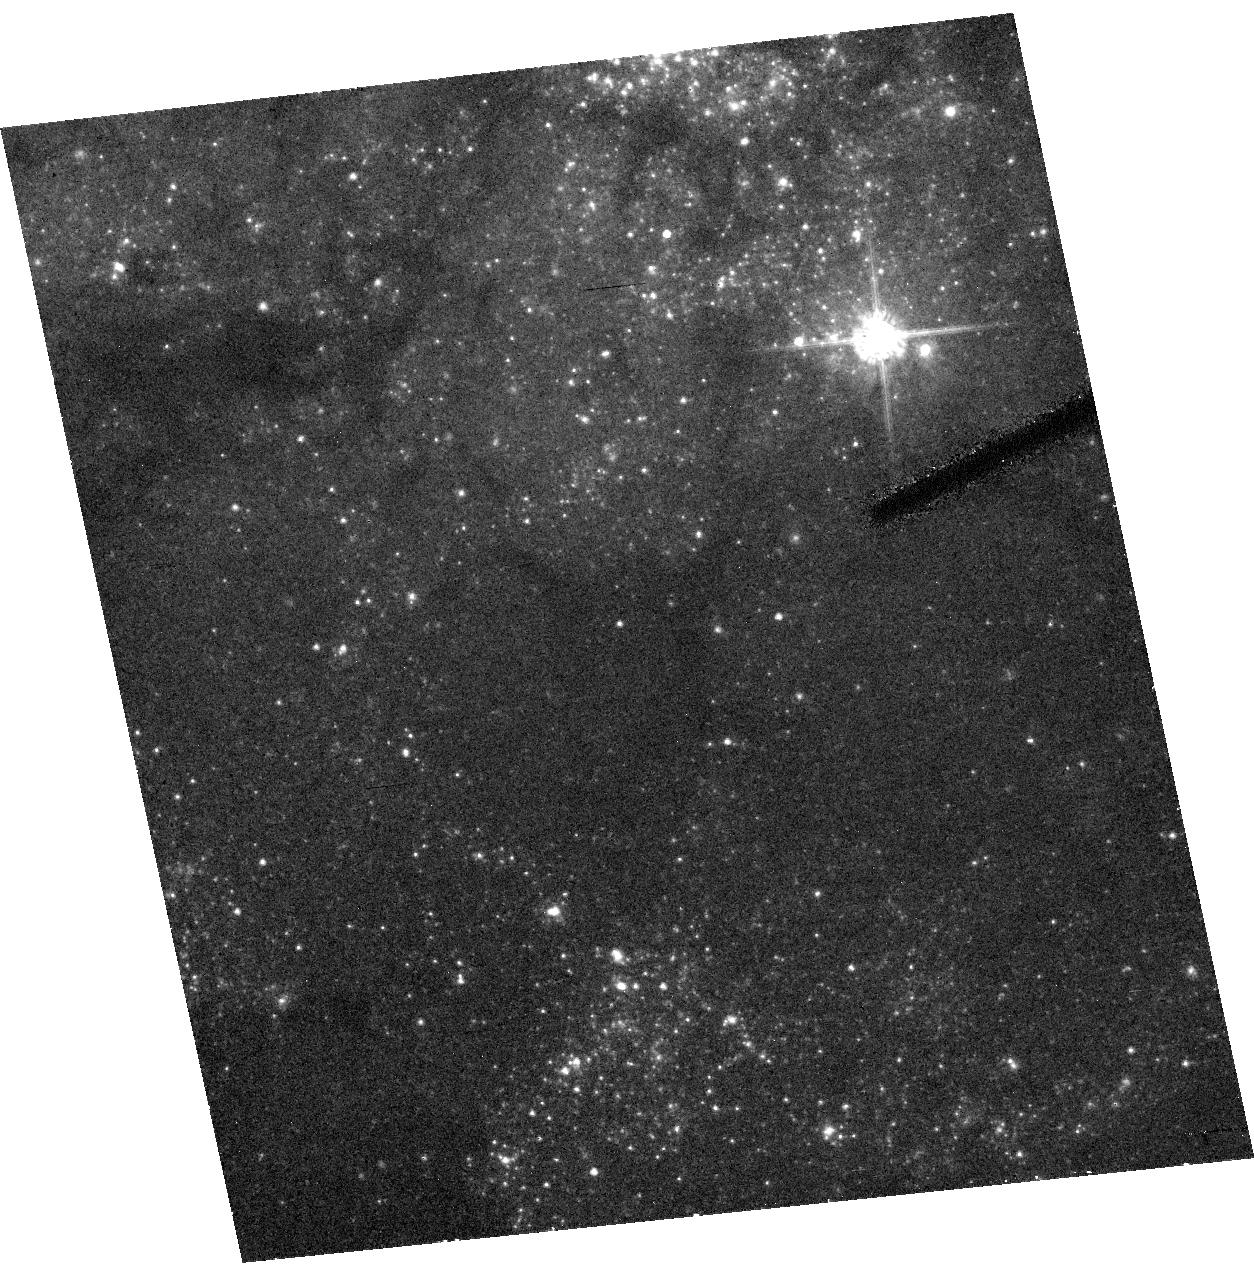
Target: SN2005CS. Instrument: ACS/HRC. Filter: F555W. Exposure: 32 min. Observation ID: hst_10498_01_acs_hrc_f555w_j9ar01

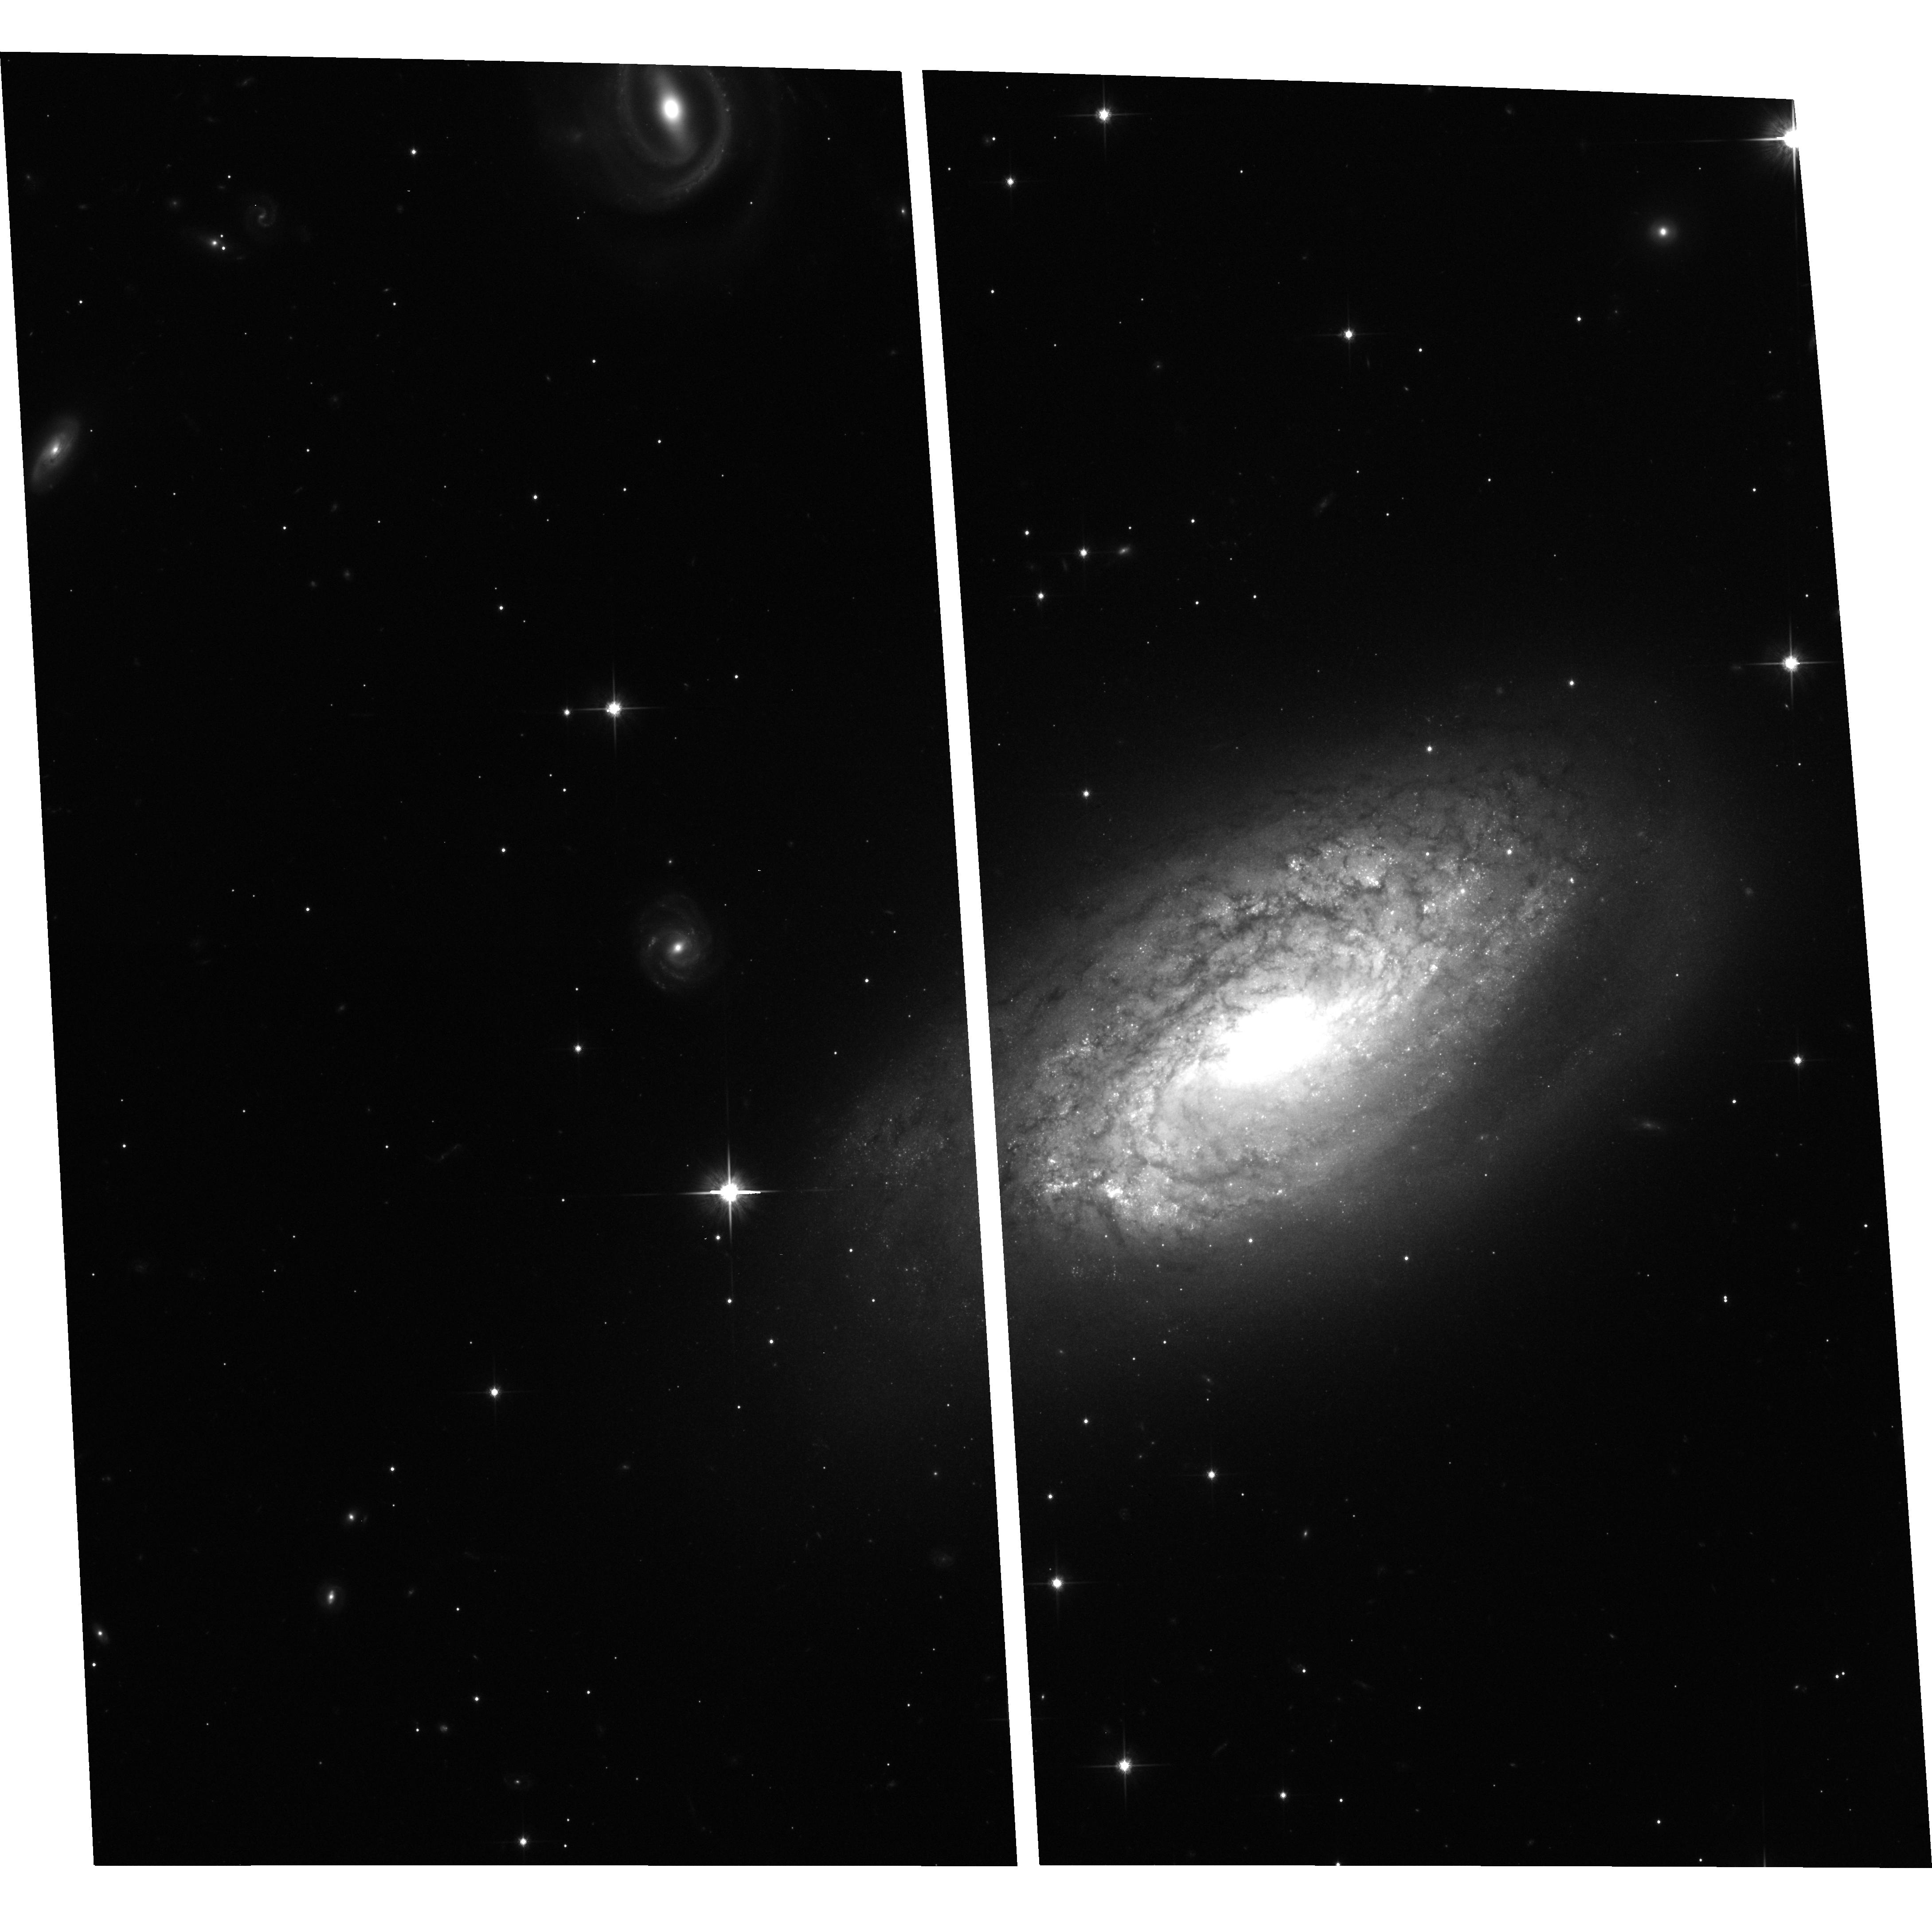
Target: SN2006BC. Instrument: ACS/WFC. Filter: F814W. Exposure: 27 min. Observation ID: hst_10498_02_acs_wfc_f814w_j9ar02

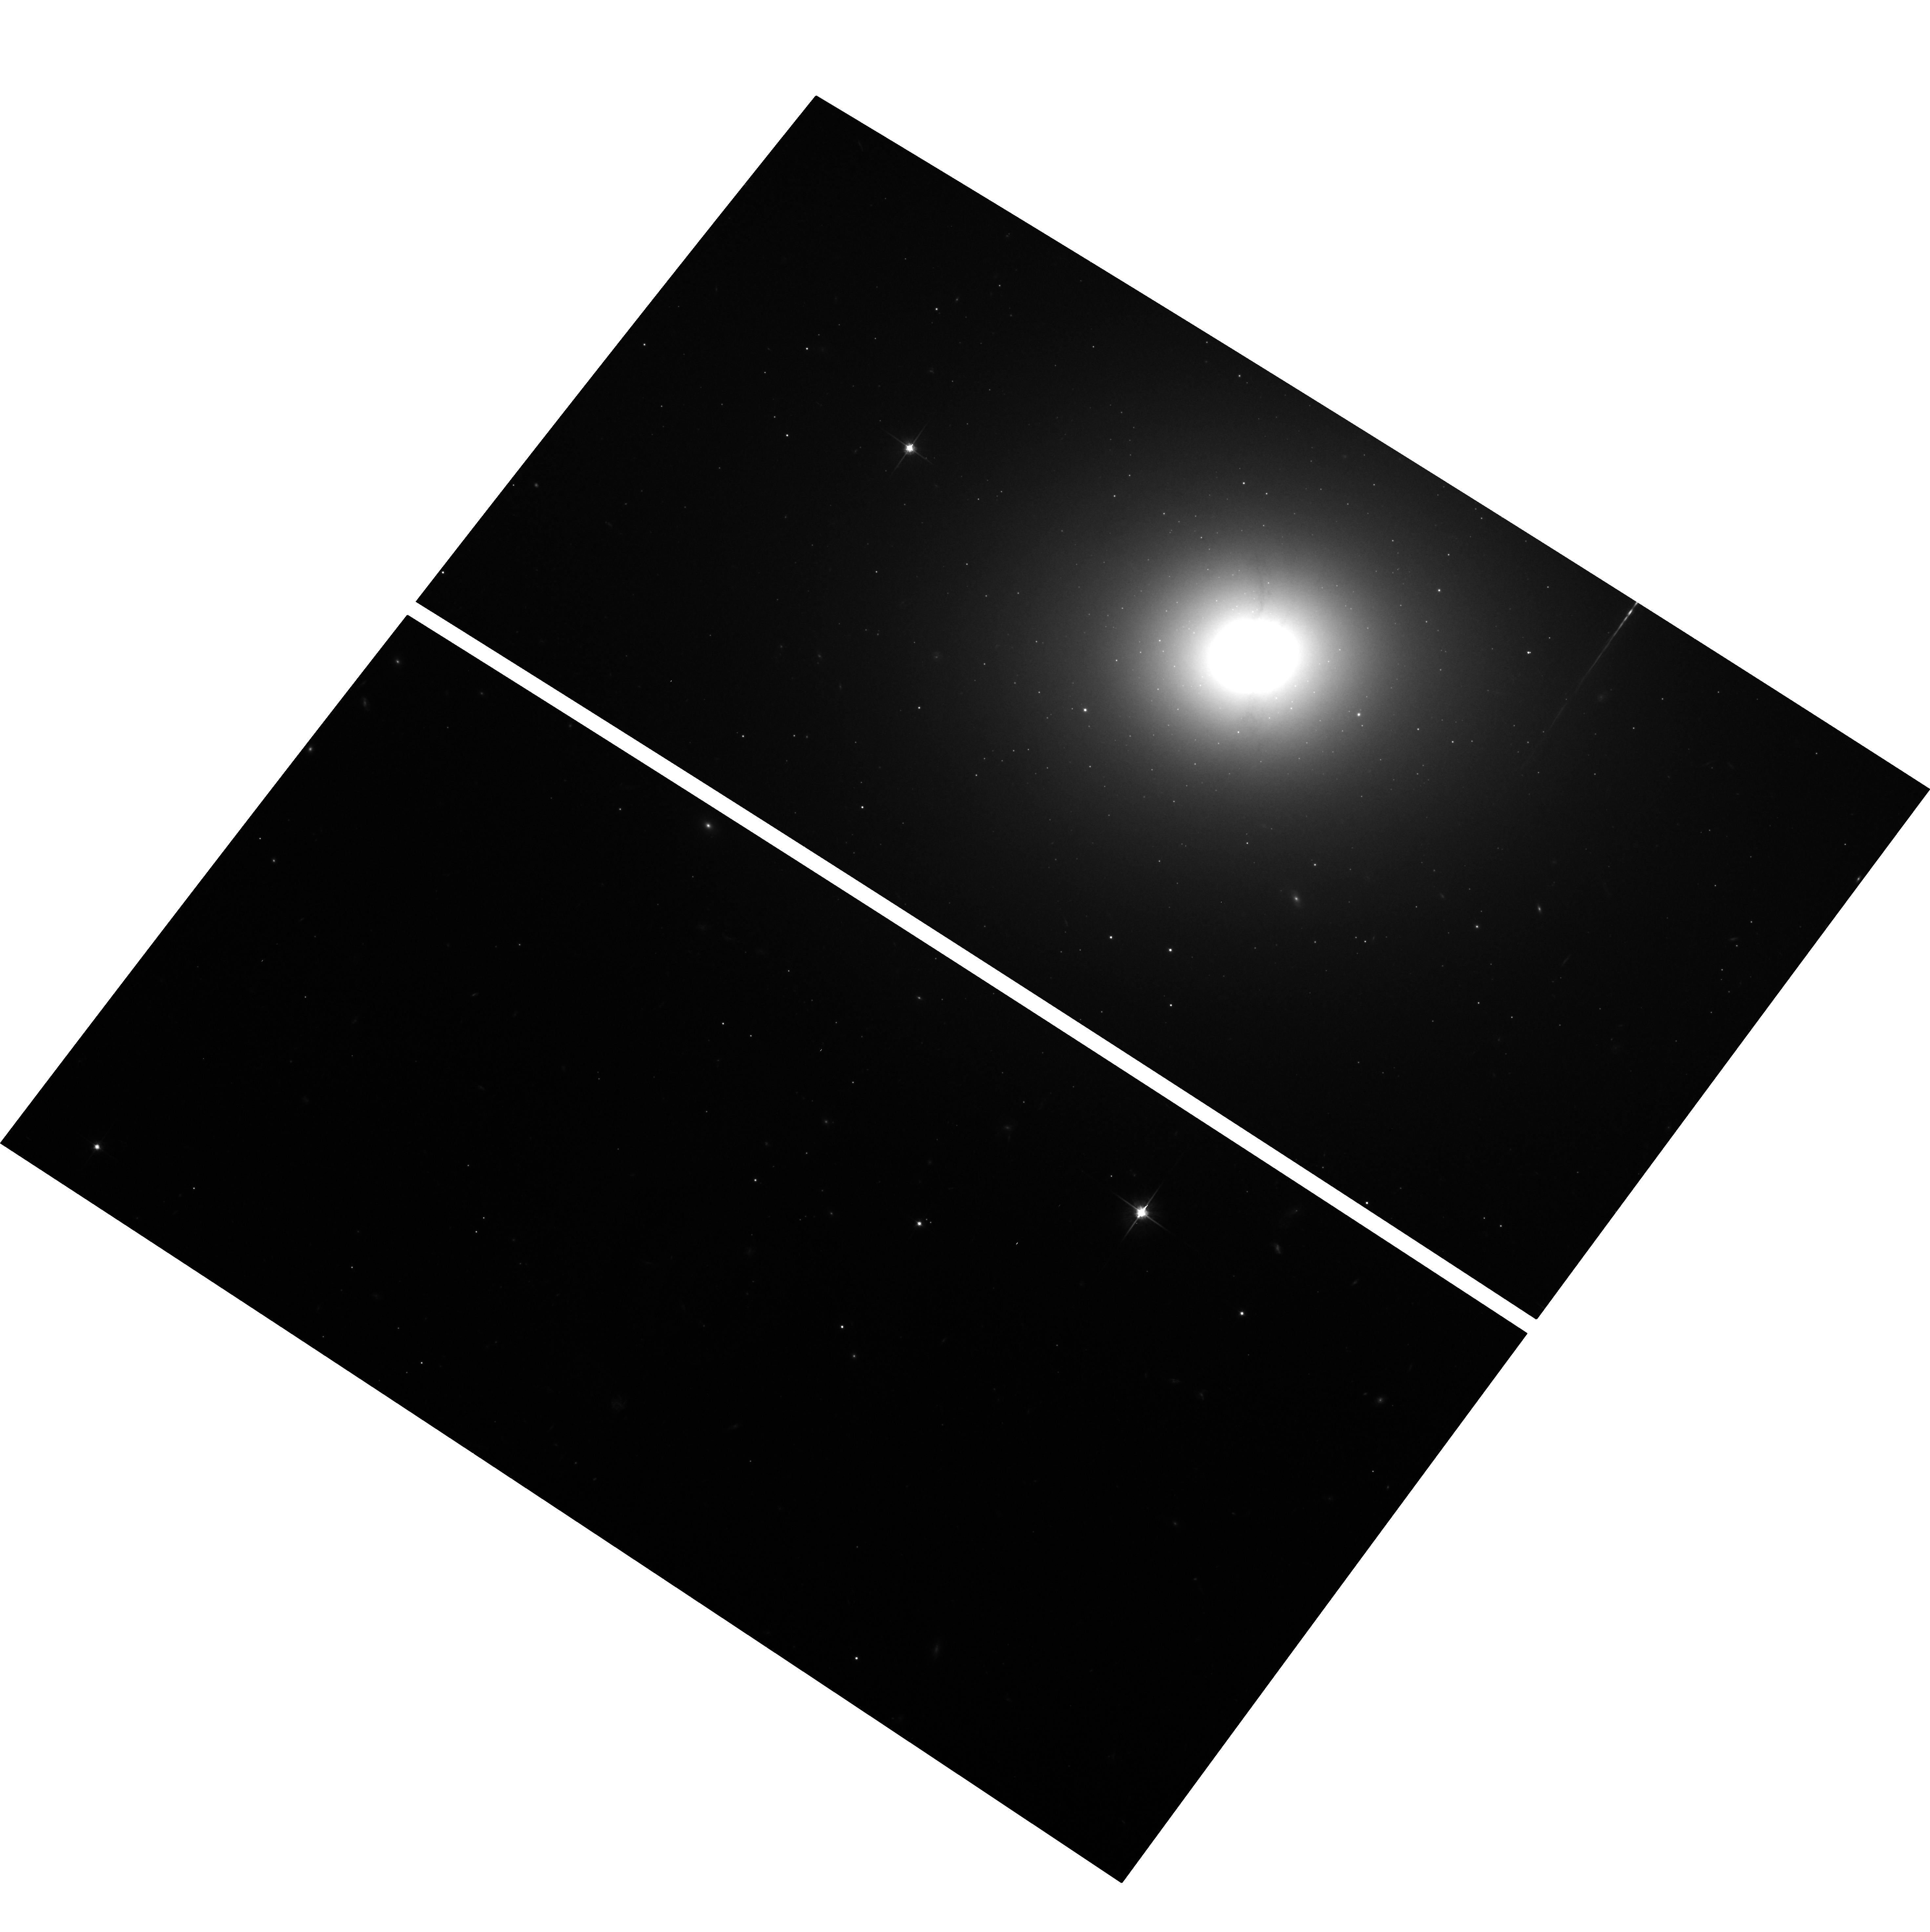
Target: SN2005CZ. Instrument: ACS/WFC. Filter: F814W. Exposure: 27 min. Observation ID: hst_10498_03_acs_wfc_f814w_j9ar03

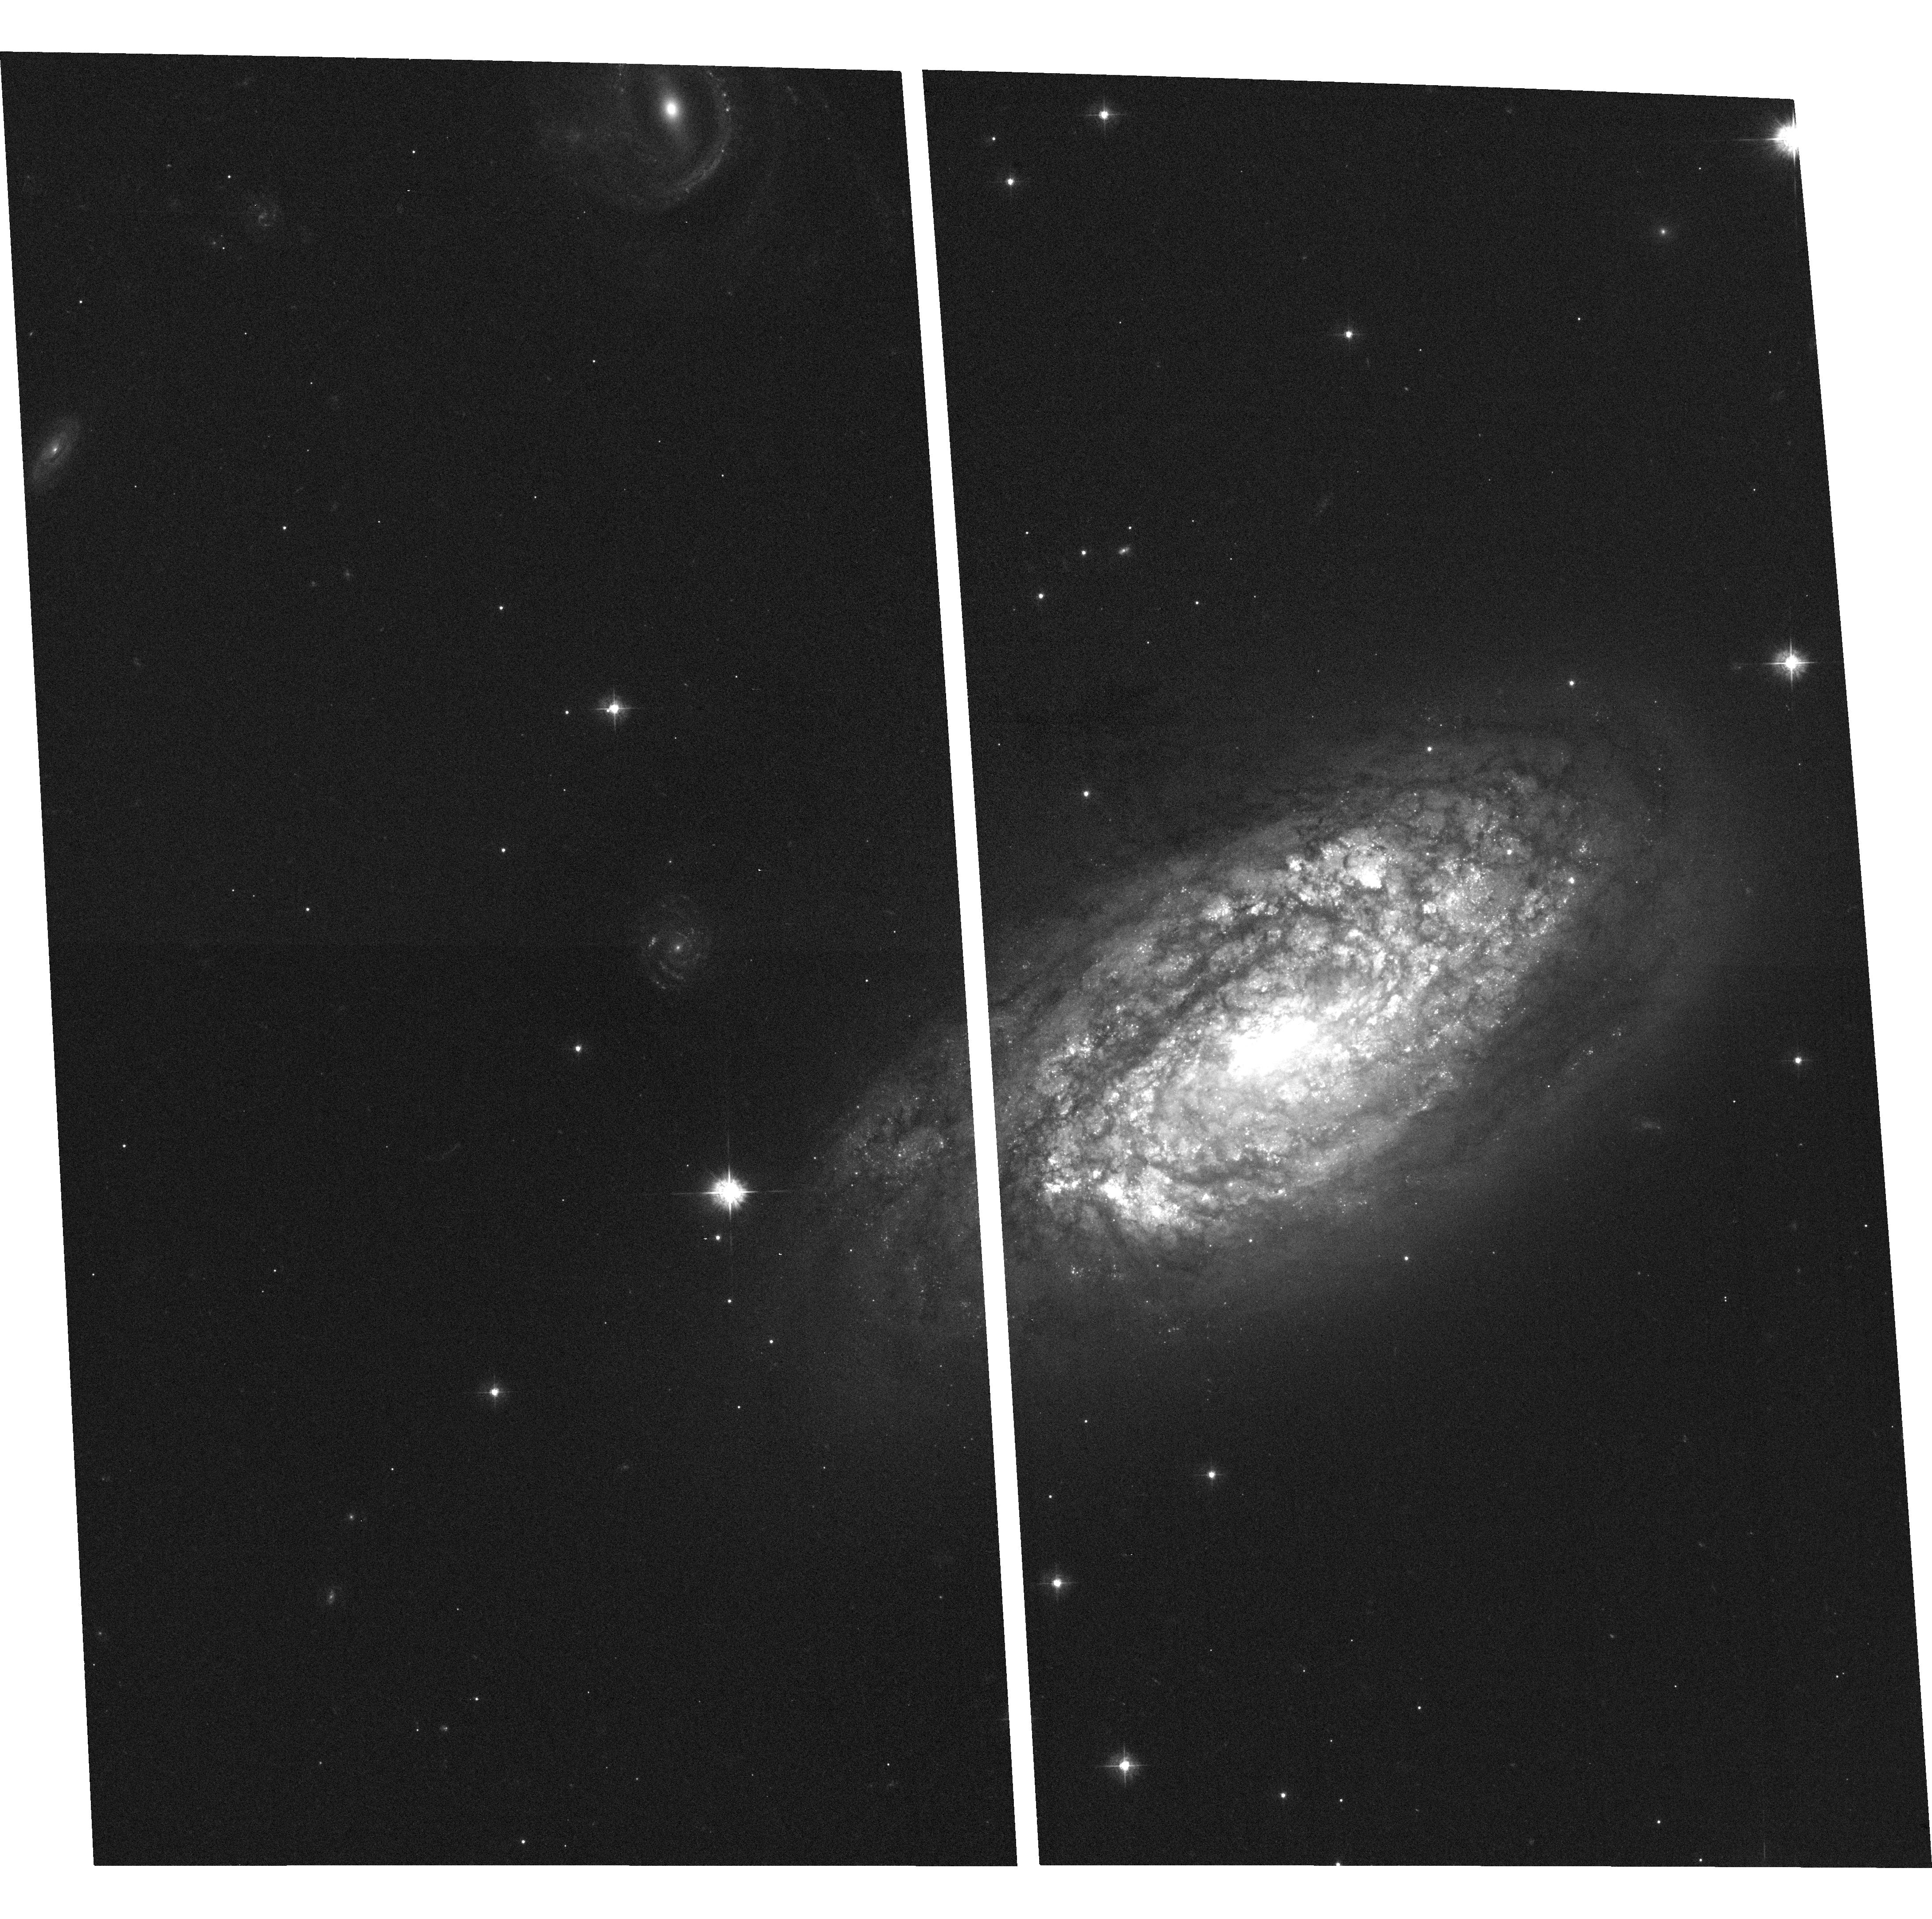
Target: SN2006BC. Instrument: ACS/WFC. Filter: F435W. Exposure: 23 min. Observation ID: hst_10498_02_acs_wfc_f435w_j9ar02

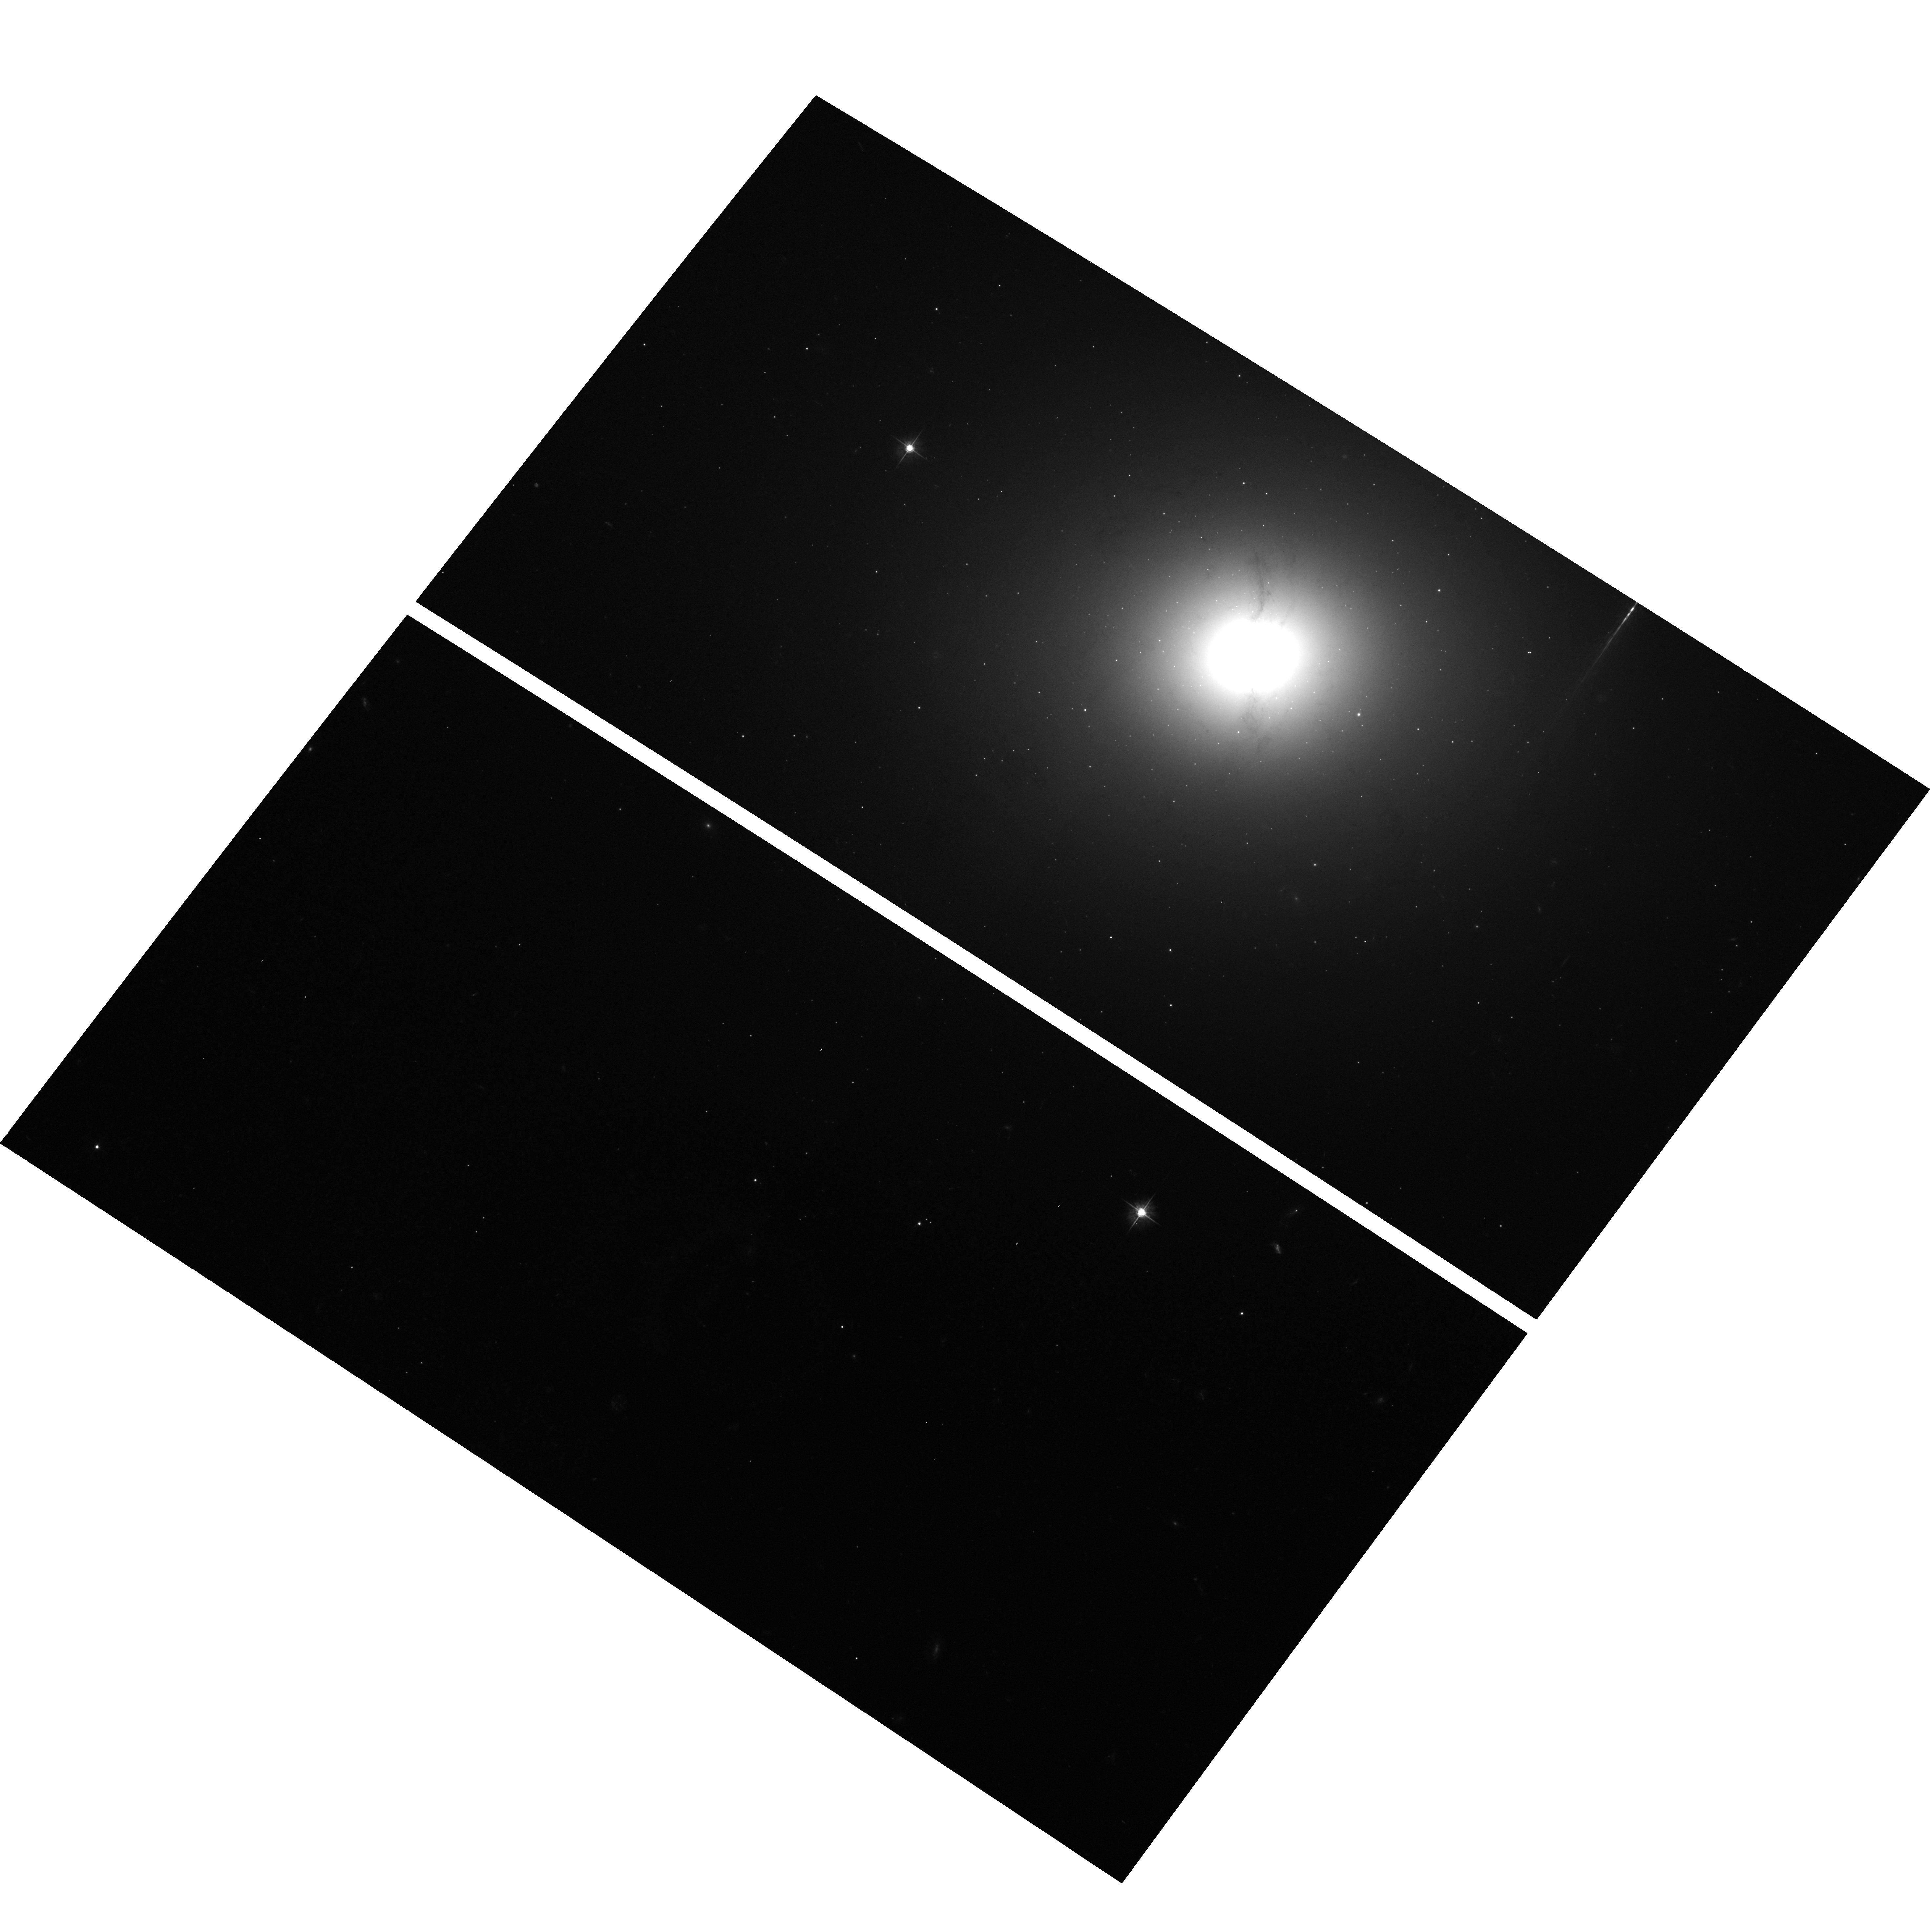
Target: SN2005CZ. Instrument: ACS/WFC. Filter: F555W. Exposure: 25 min. Observation ID: hst_10498_03_acs_wfc_f555w_j9ar03

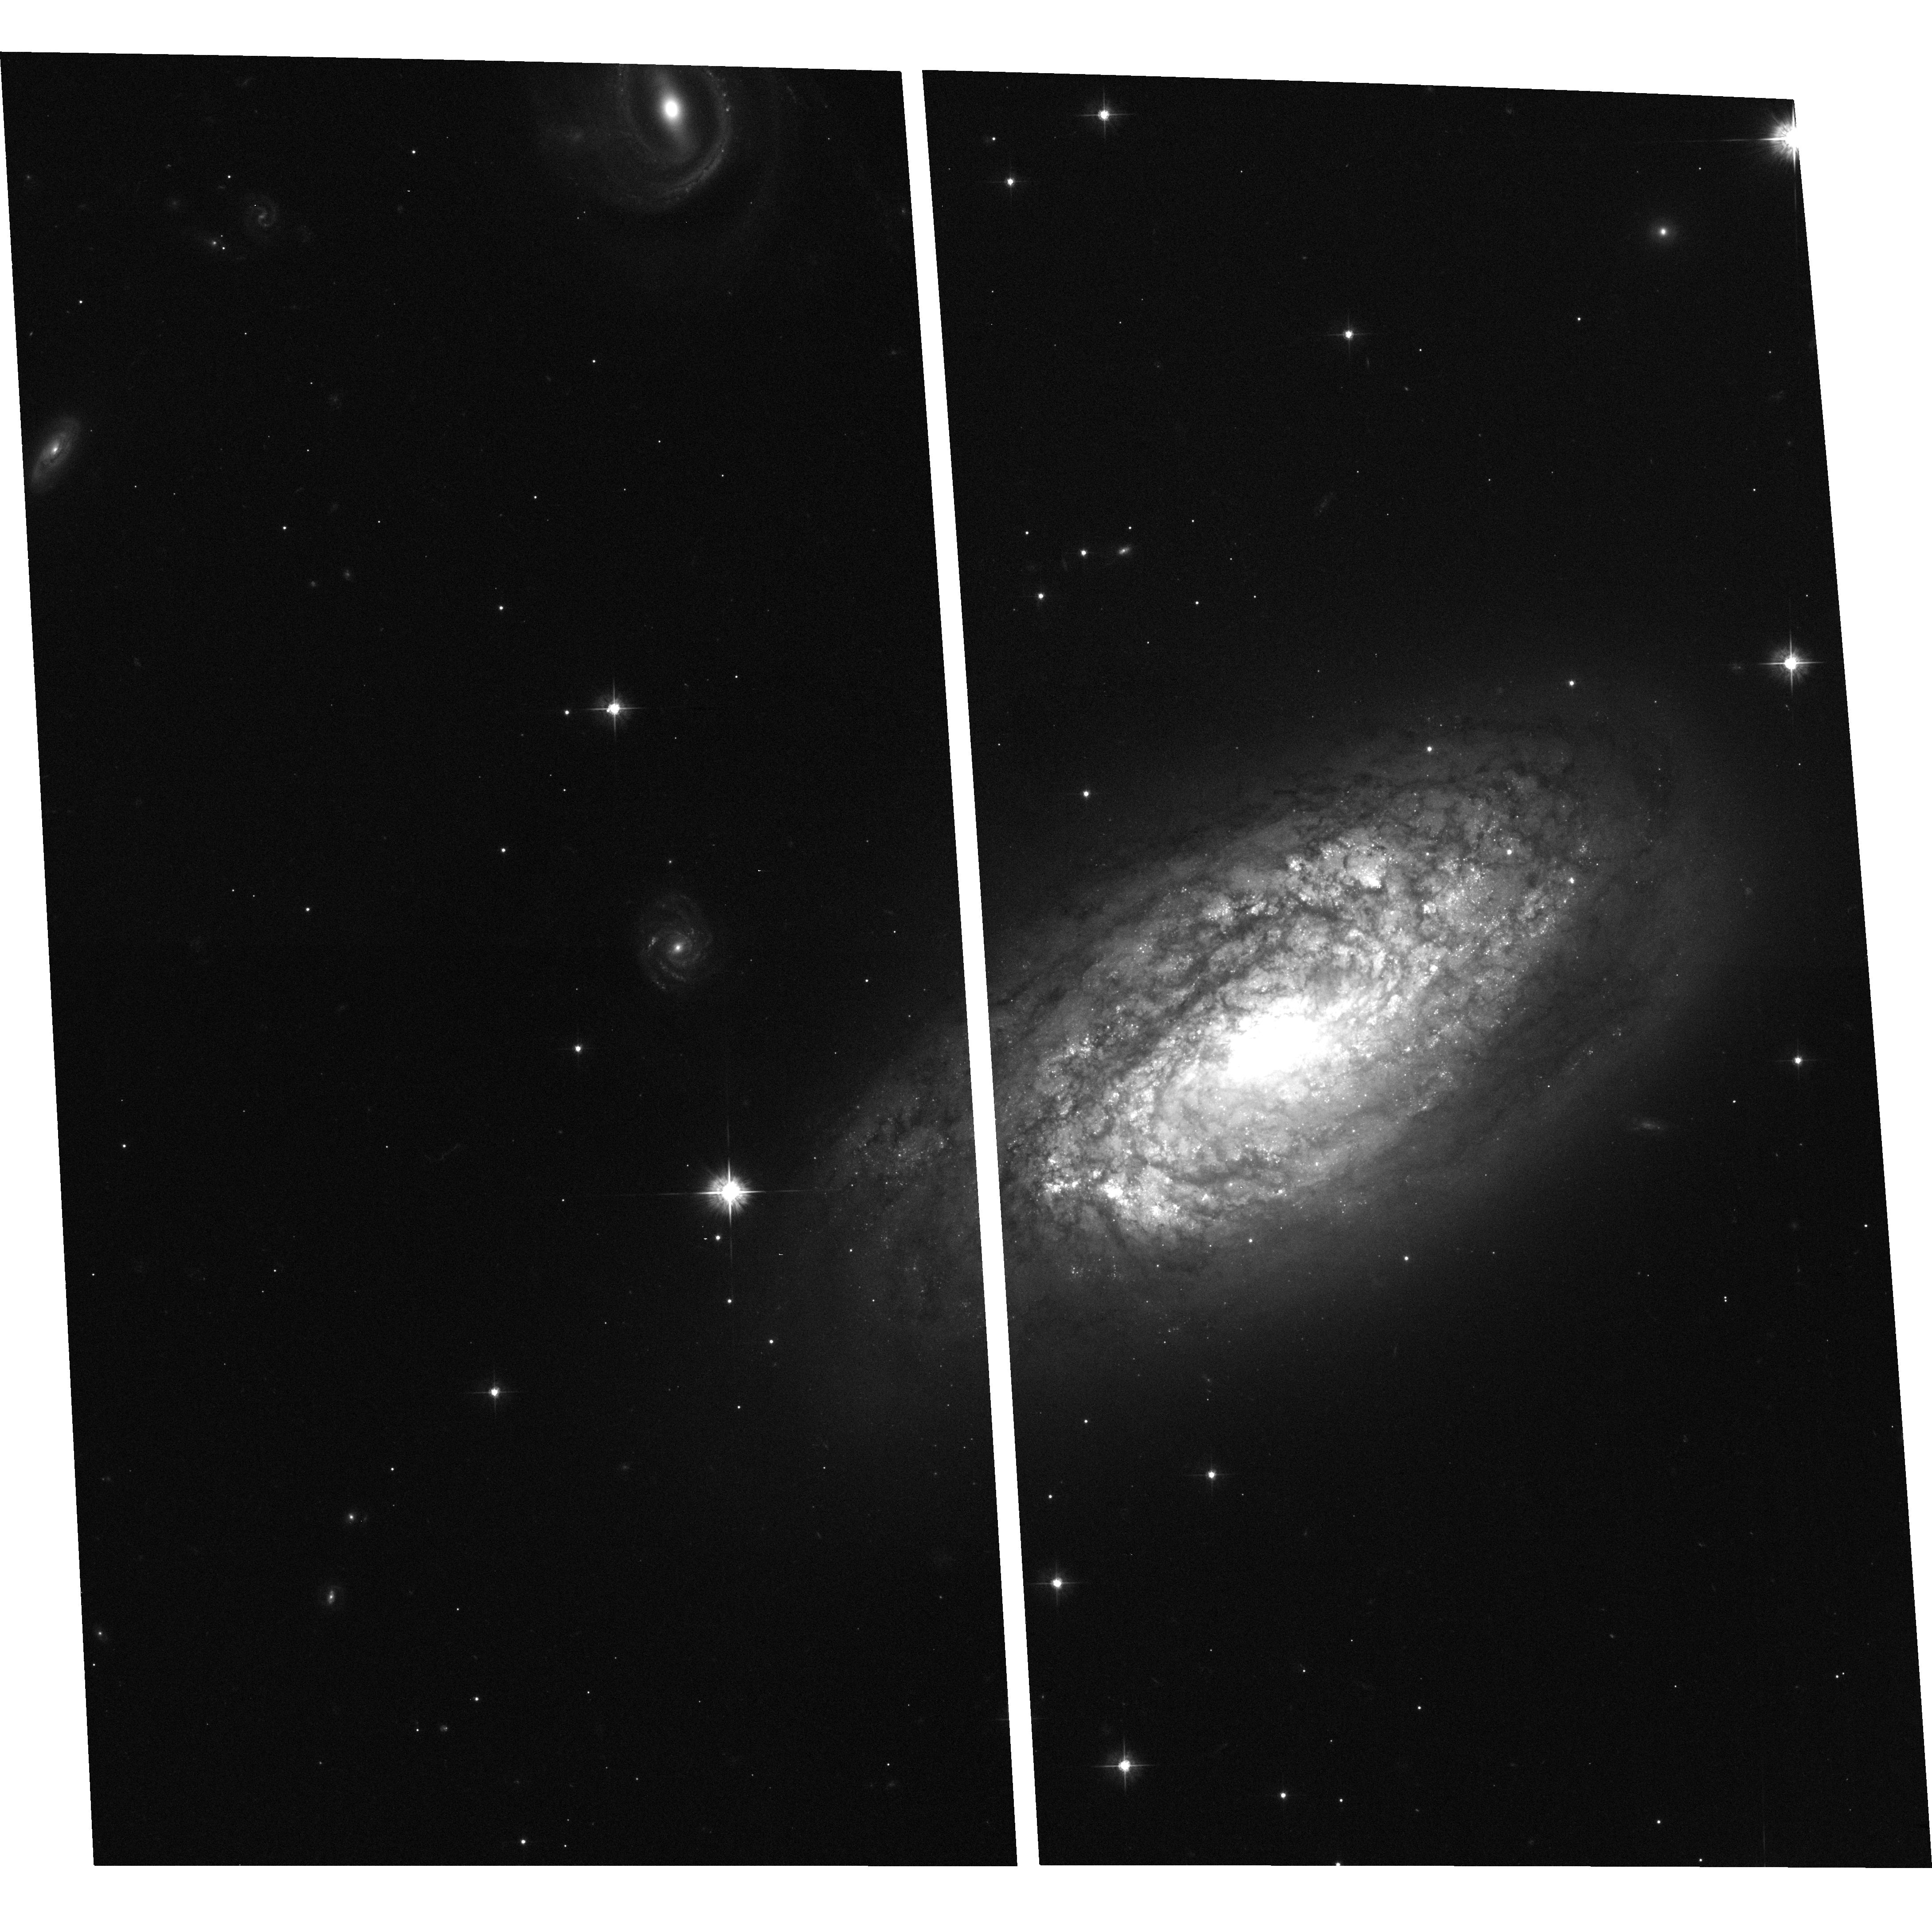
Target: SN2006BC. Instrument: ACS/WFC. Filter: F555W. Exposure: 25 min. Observation ID: hst_10498_02_acs_wfc_f555w_j9ar02

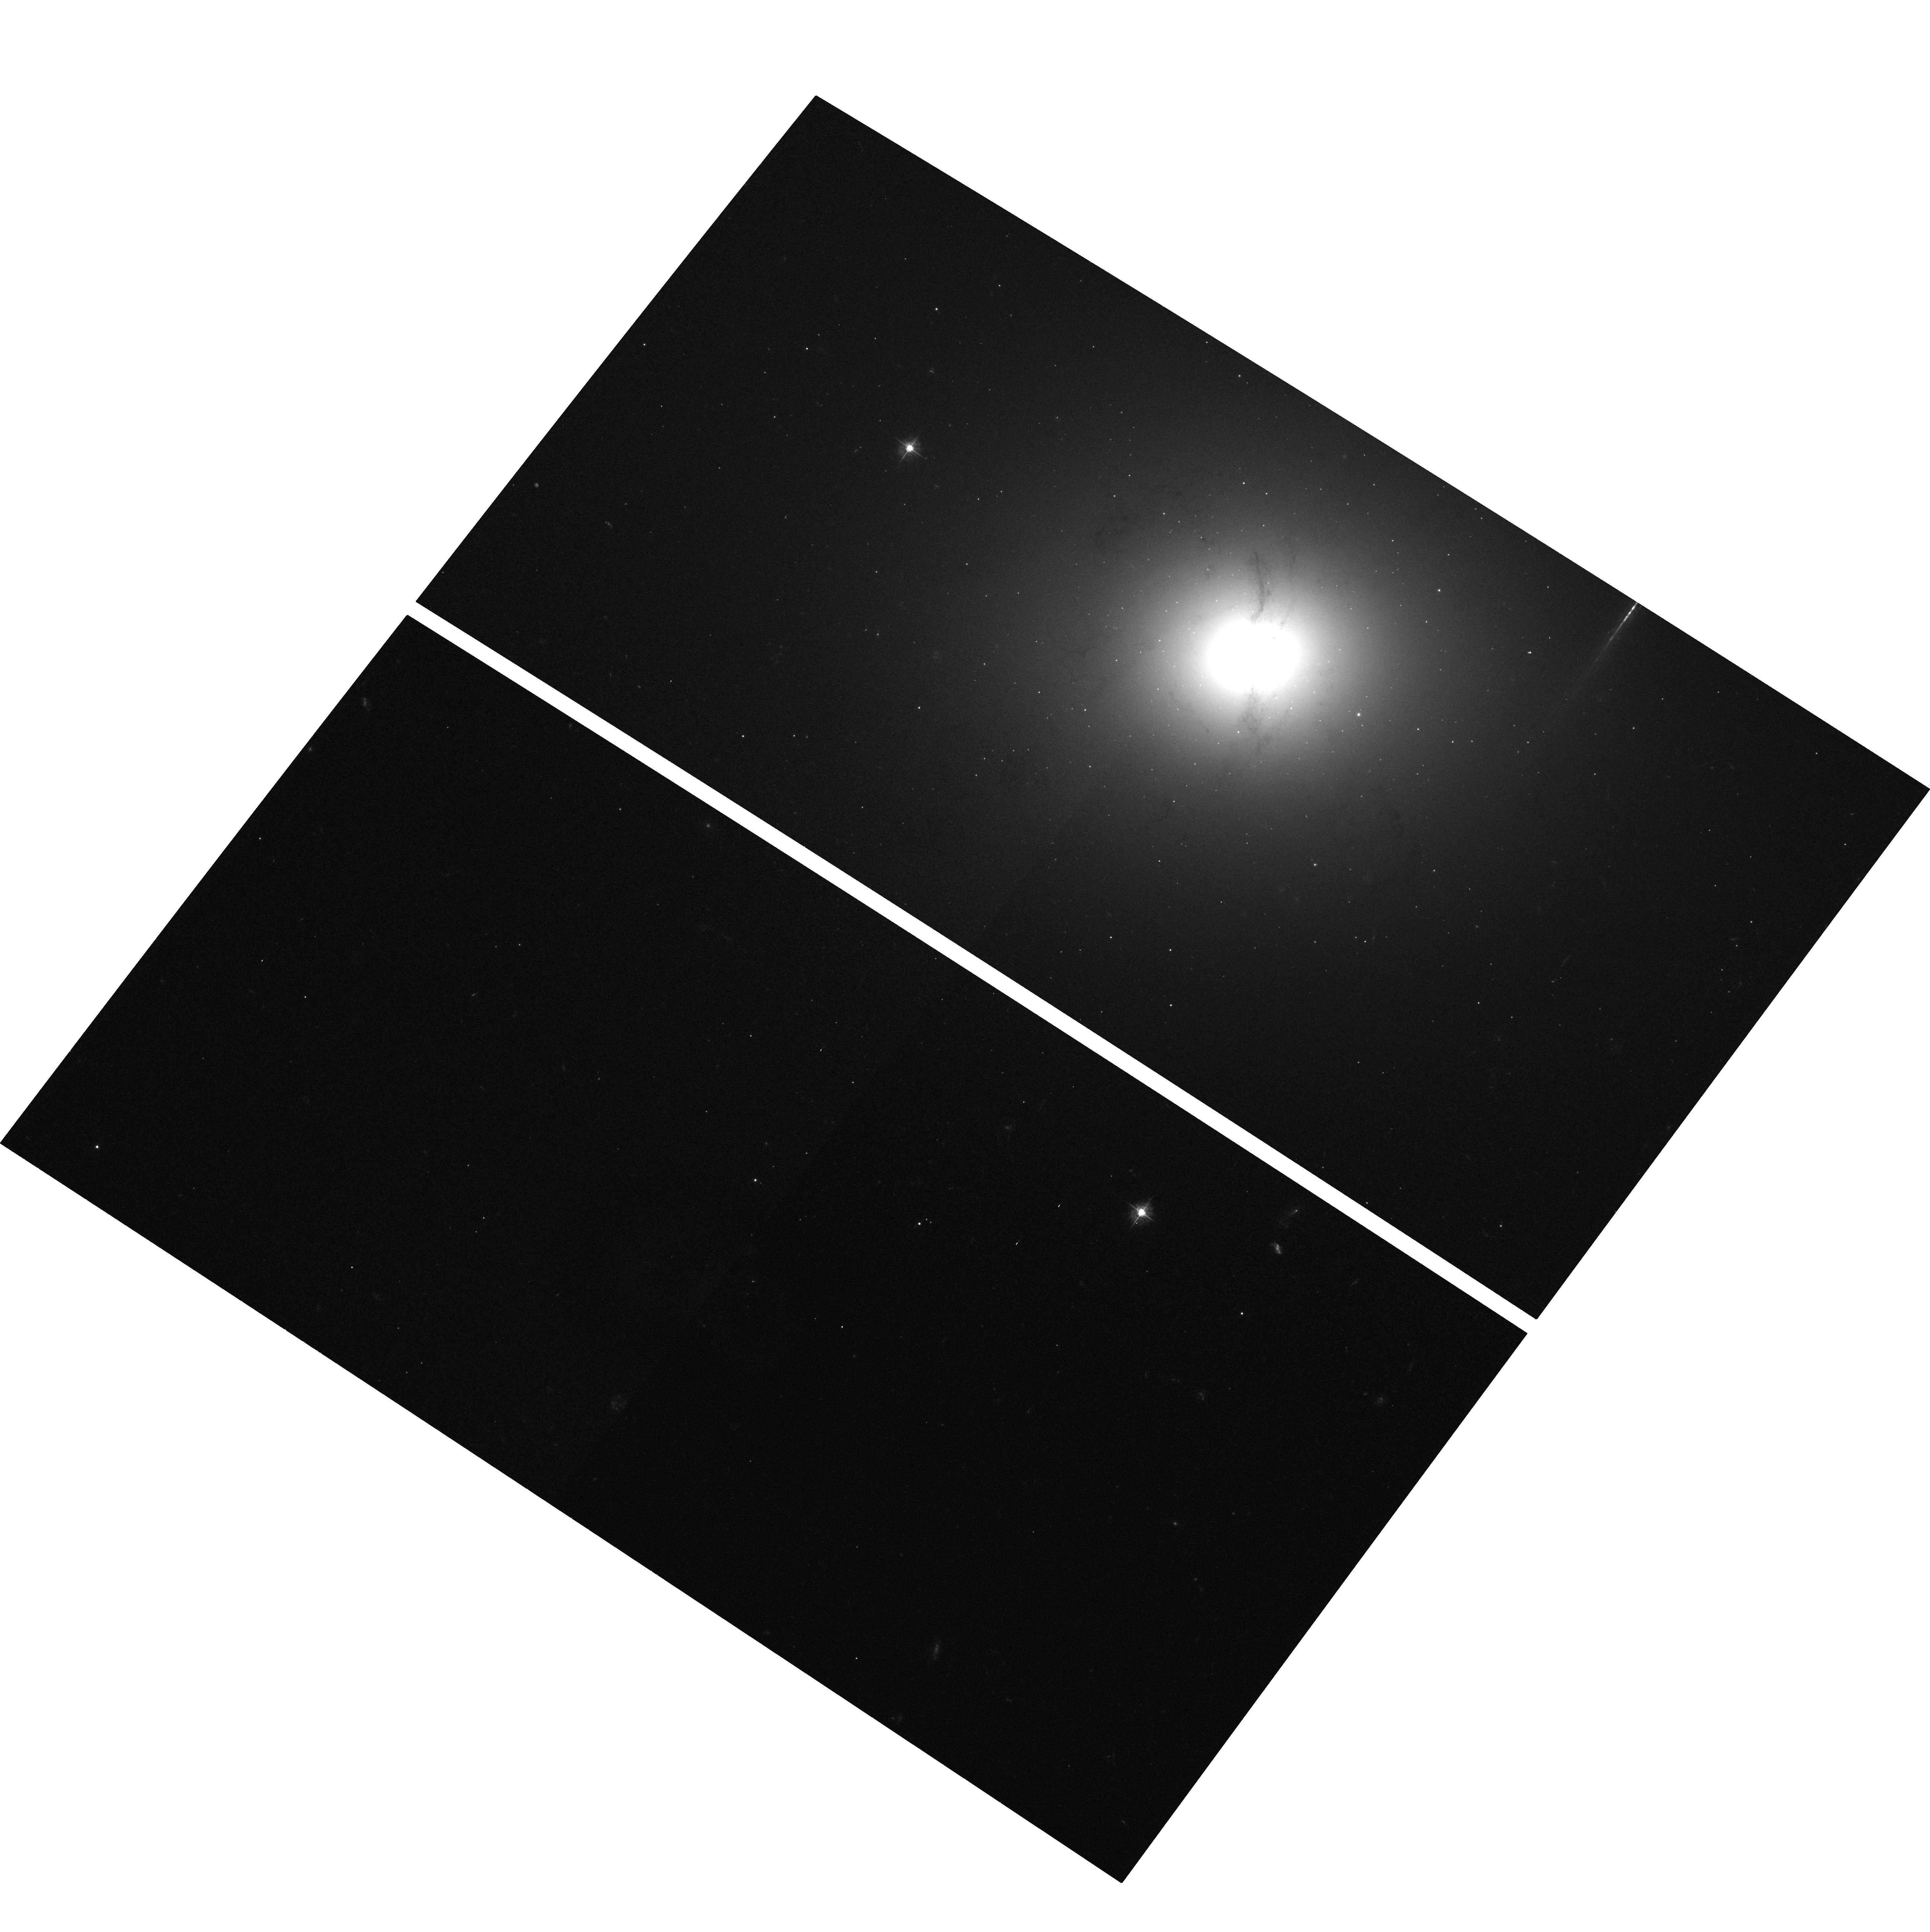
Target: SN2005CZ. Instrument: ACS/WFC. Filter: F435W. Exposure: 25 min. Observation ID: hst_10498_03_acs_wfc_f435w_j9ar03

Detecting the progenitors of core-collapse supernovae (PI: Smartt, Stephen J.)

Modern supernovae searches in the nearby Universe are discovering large numbers of SNe which have massive star progenitors (Types II, Ib and Ic). The extensive HST image archives within ~20Mpc enables their indvidual bright stellar content to be resolved. As massive, evolved stars are the most luminous single objects in a galaxy, the progenitos of core-collapse SNe should be directly detectable on pre-explosion images. Two recent highlights of our ongoing HST programme are that we have detected the first red supergiant progenitor of a normal type II supernova and shown that SN1993J came from a binary system by detecting the companion star at the position of the SN. We have detected a further two progenitor stars of normal type II-P supernovae, set mass limits on a further 7 and suggest that faint type II supernovae are unlikely to come from the collapse of very massive stars which form black holes. These discoveries are providing strong constraints on theoretical models of pre-supernova evolution and the origin of the supernova types. We request time to continue this successful project and require ACS observations of future SNe which are discovered in galaxies closer than 20Mpc which have pre-explosion HST archive images available. This will allow the SNe to be precisely positioned on the pre-explosion images. We have set a final goal for this project of determining masses and types, or setting restrictive mass-limits for 30 supernovae, before the demise of HST.